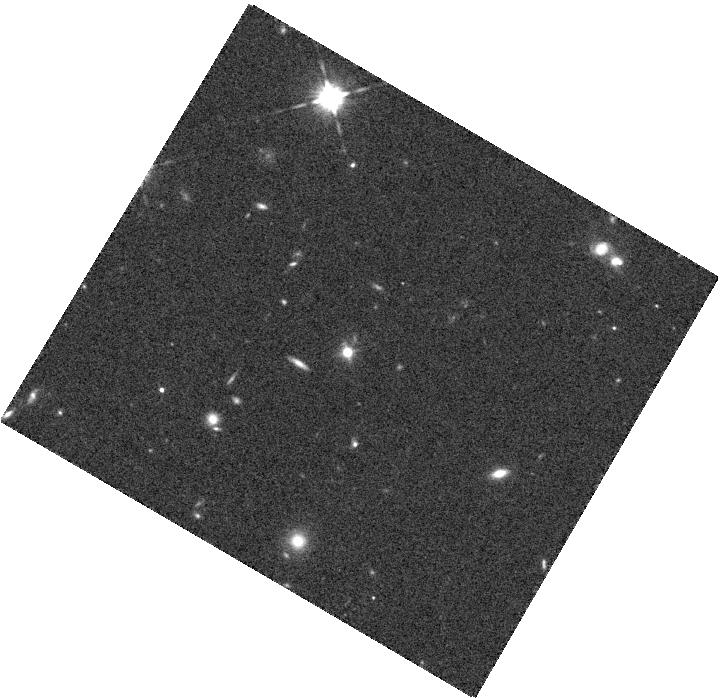
Target: SDSSJ155427. Instrument: WFC3/IR. Filter: F125W. Exposure: 6 min. Observation ID: hst_13729_45_wfc3_ir_f125w_ick545

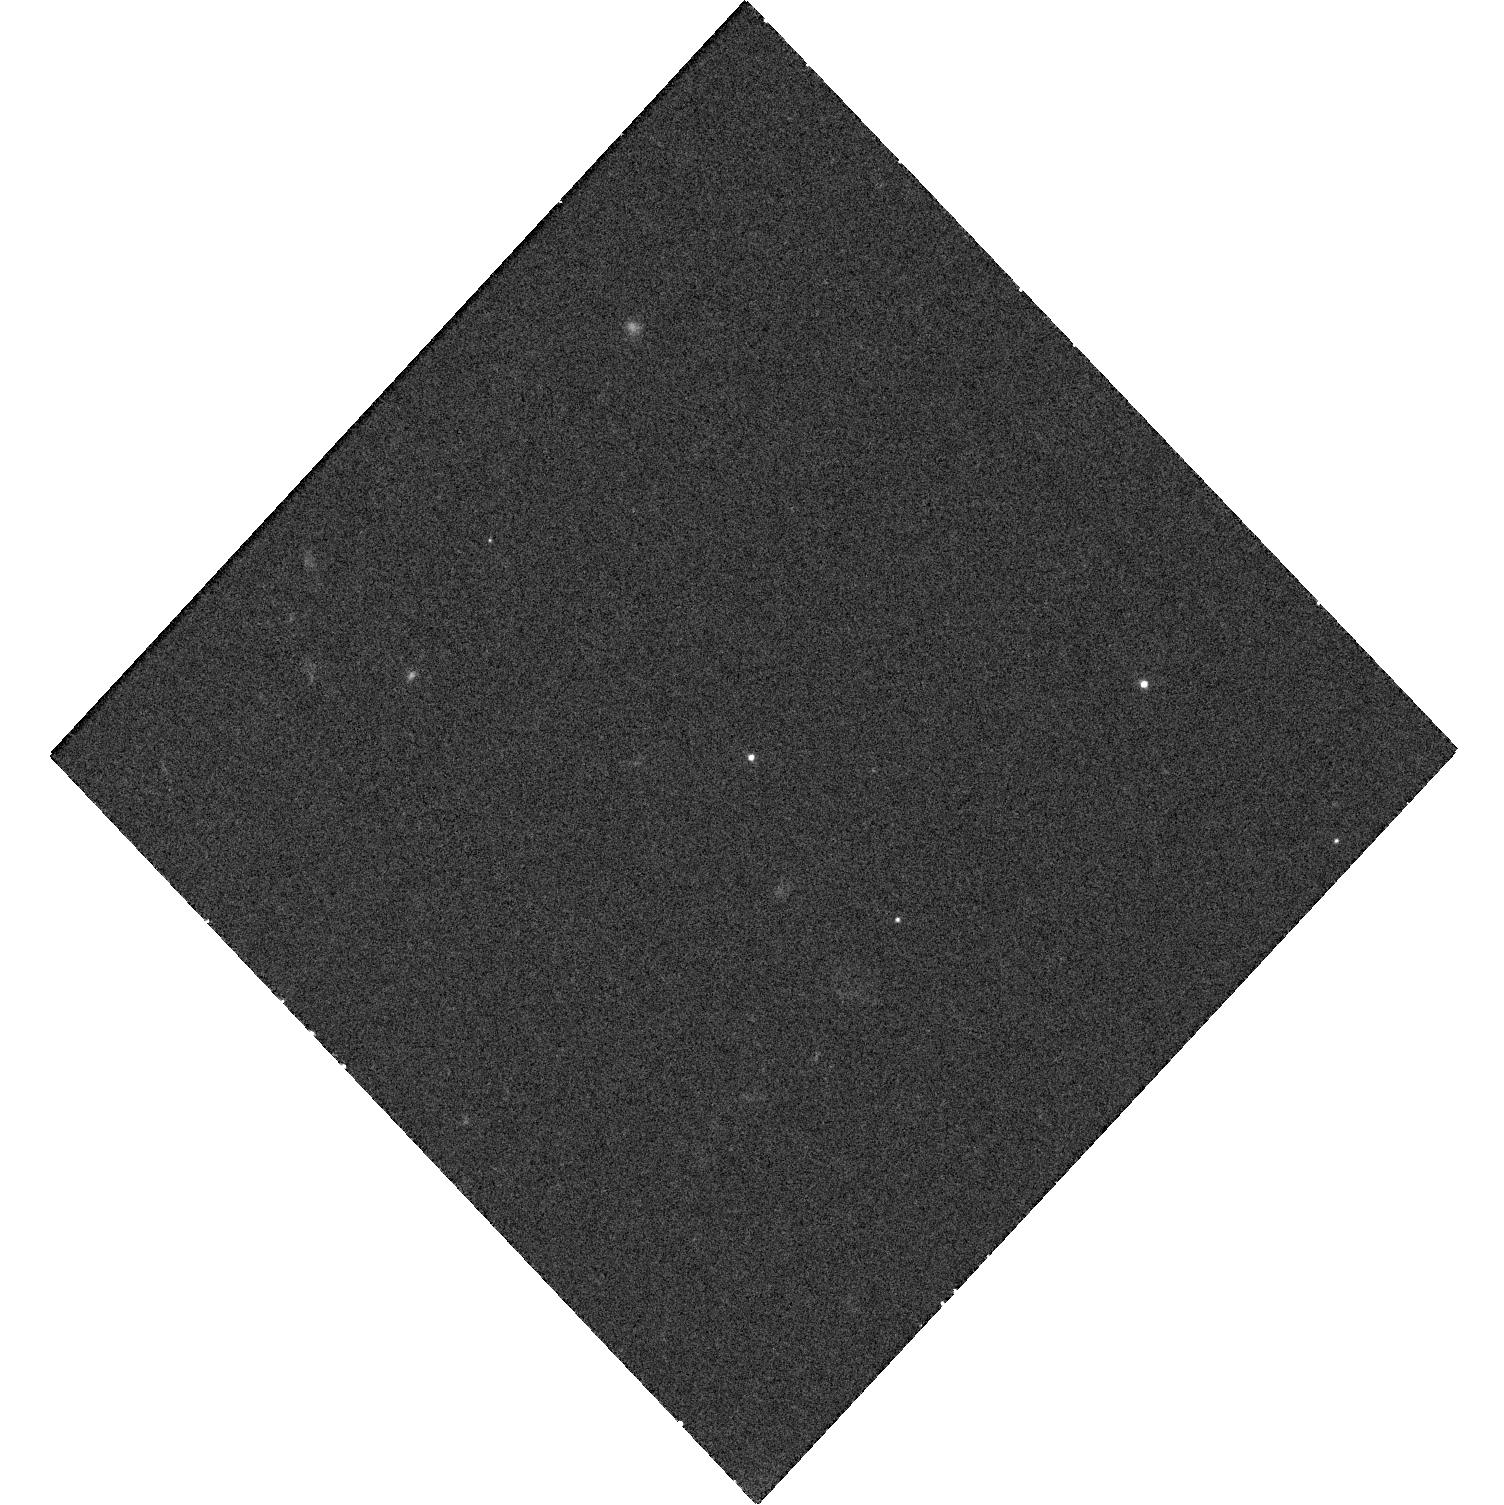
Target: PS1-12BWL. Instrument: WFC3/UVIS. Filter: F475X. Exposure: 20 min. Observation ID: hst_13729_01_wfc3_uvis_f475x_ick501

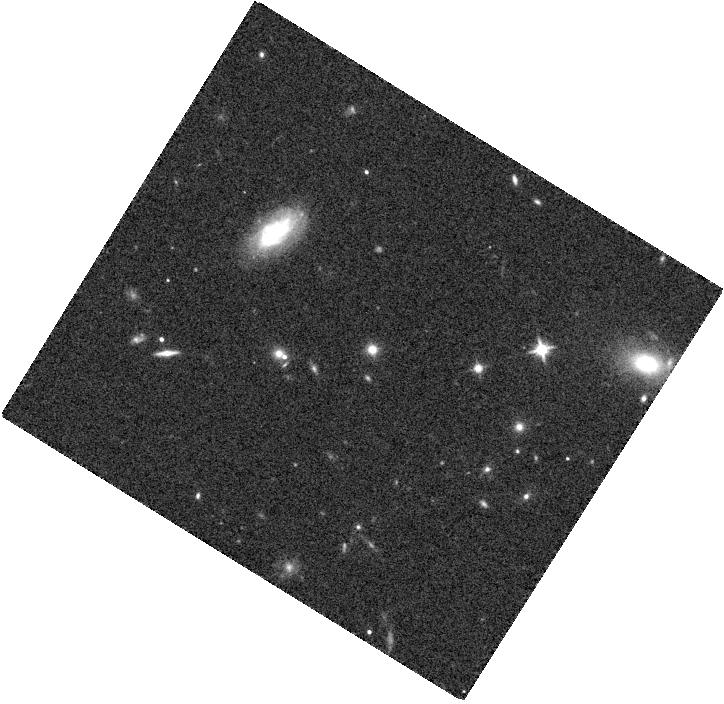
Target: PS1-12AJX. Instrument: WFC3/IR. Filter: F125W. Exposure: 6 min. Observation ID: hst_13729_41_wfc3_ir_f125w_ick541

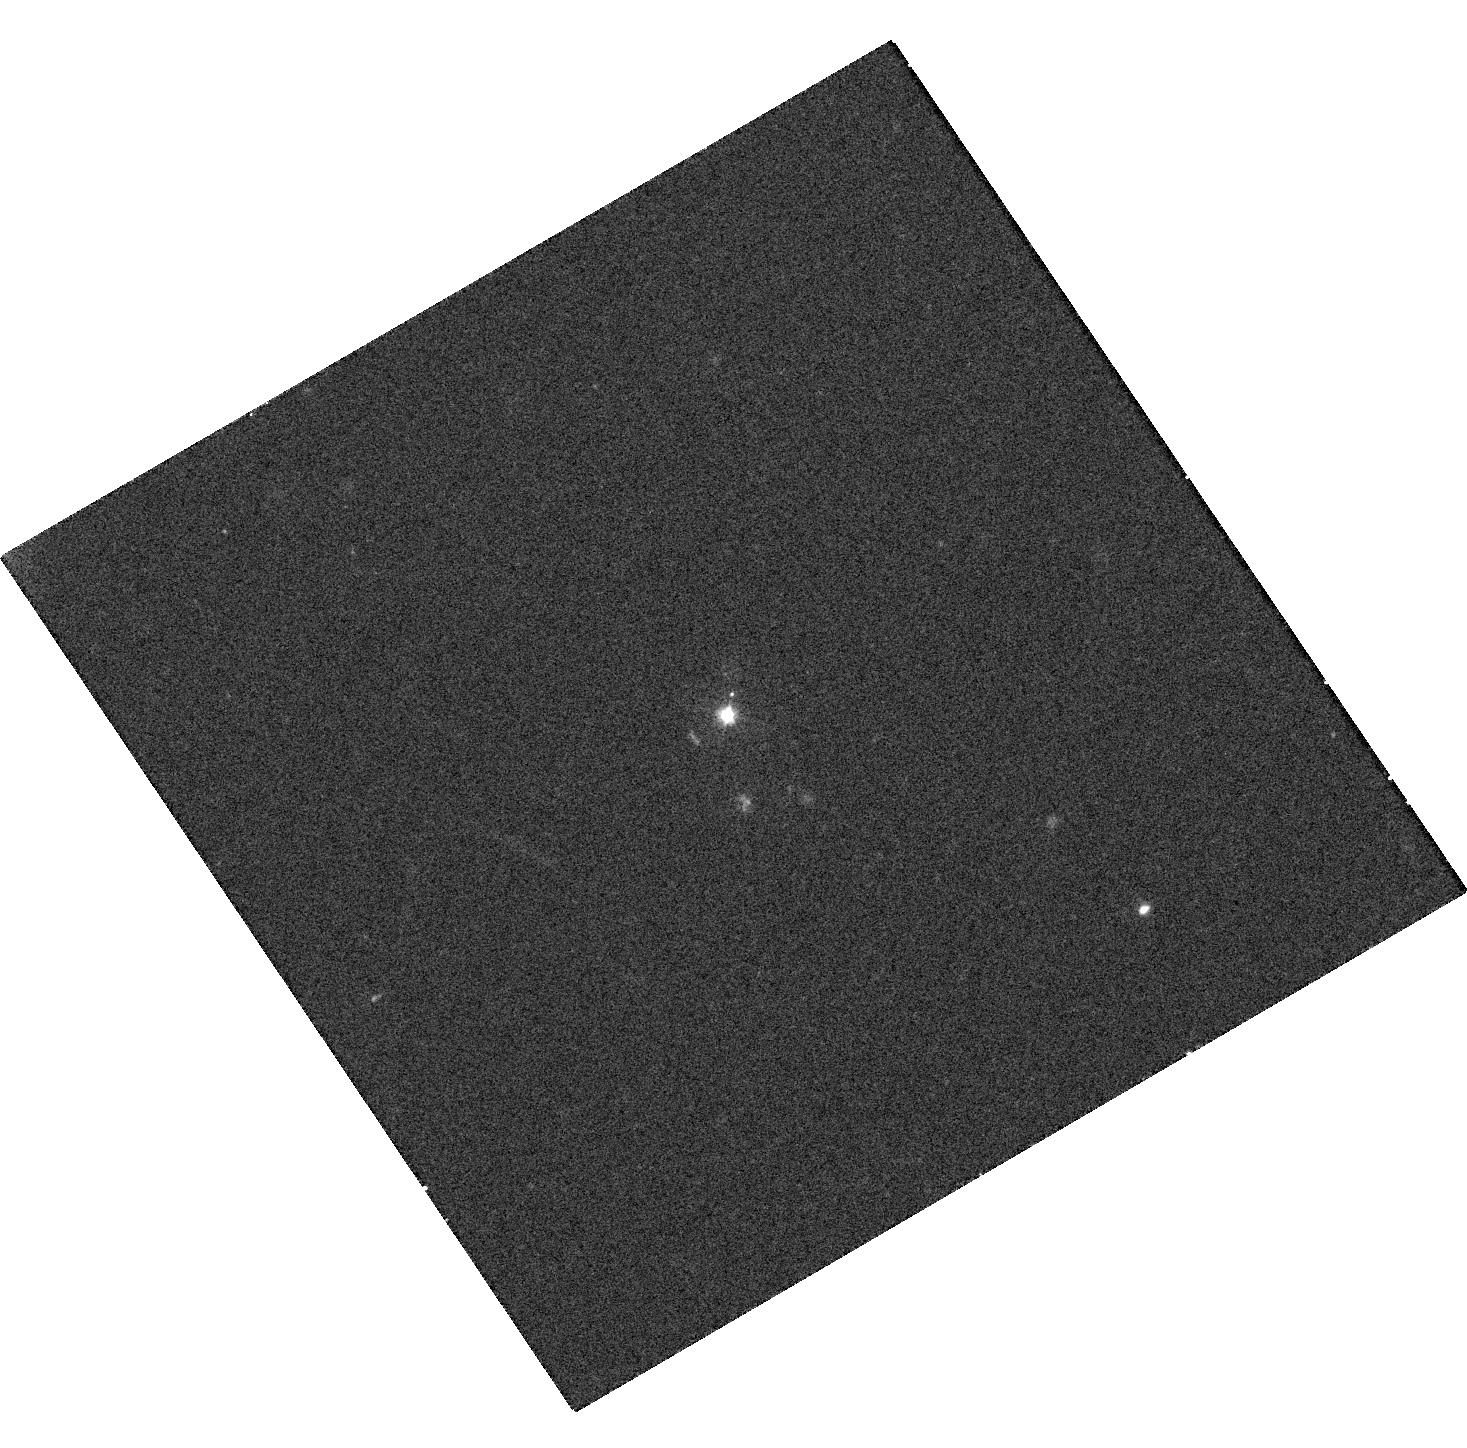
Target: PS1-12EL. Instrument: WFC3/UVIS. Filter: F475X. Exposure: 20 min. Observation ID: hst_13729_03_wfc3_uvis_f475x_ick503

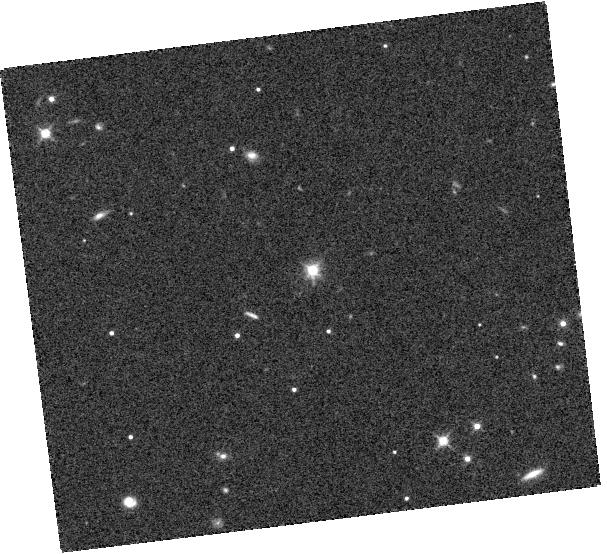
Target: PS1-12BCB. Instrument: WFC3/IR. Filter: F125W. Exposure: 6 min. Observation ID: hst_13729_50_wfc3_ir_f125w_ick550

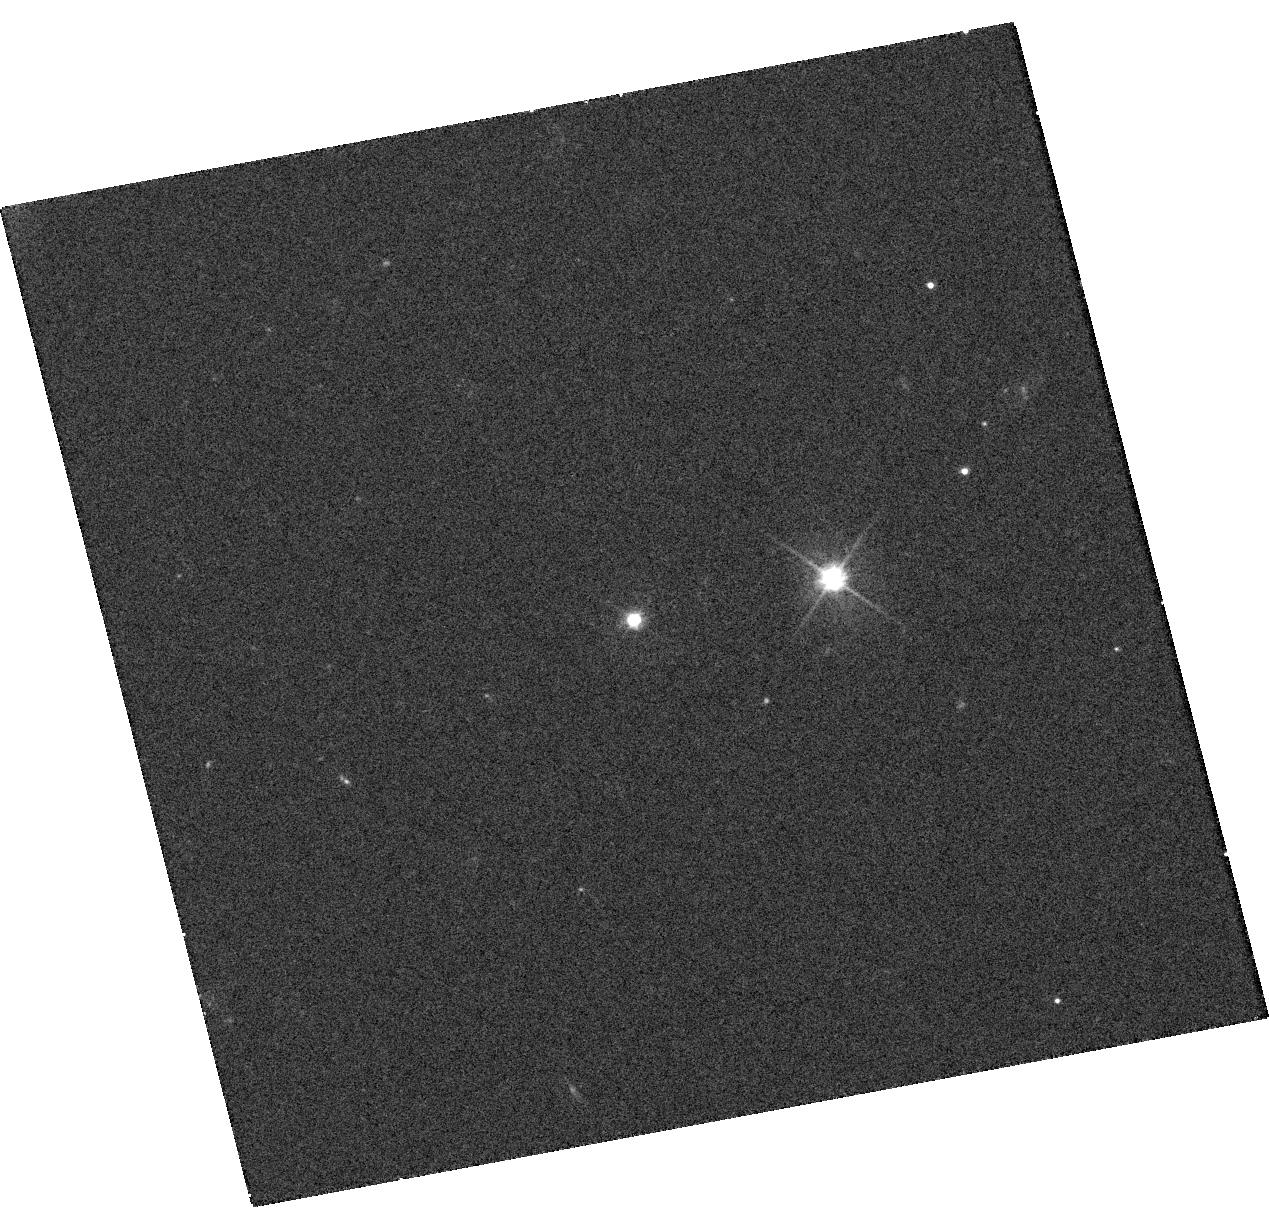
Target: PS1-12BZM. Instrument: WFC3/UVIS. Filter: F475X. Exposure: 20 min. Observation ID: hst_13729_52_wfc3_uvis_f475x_ick552

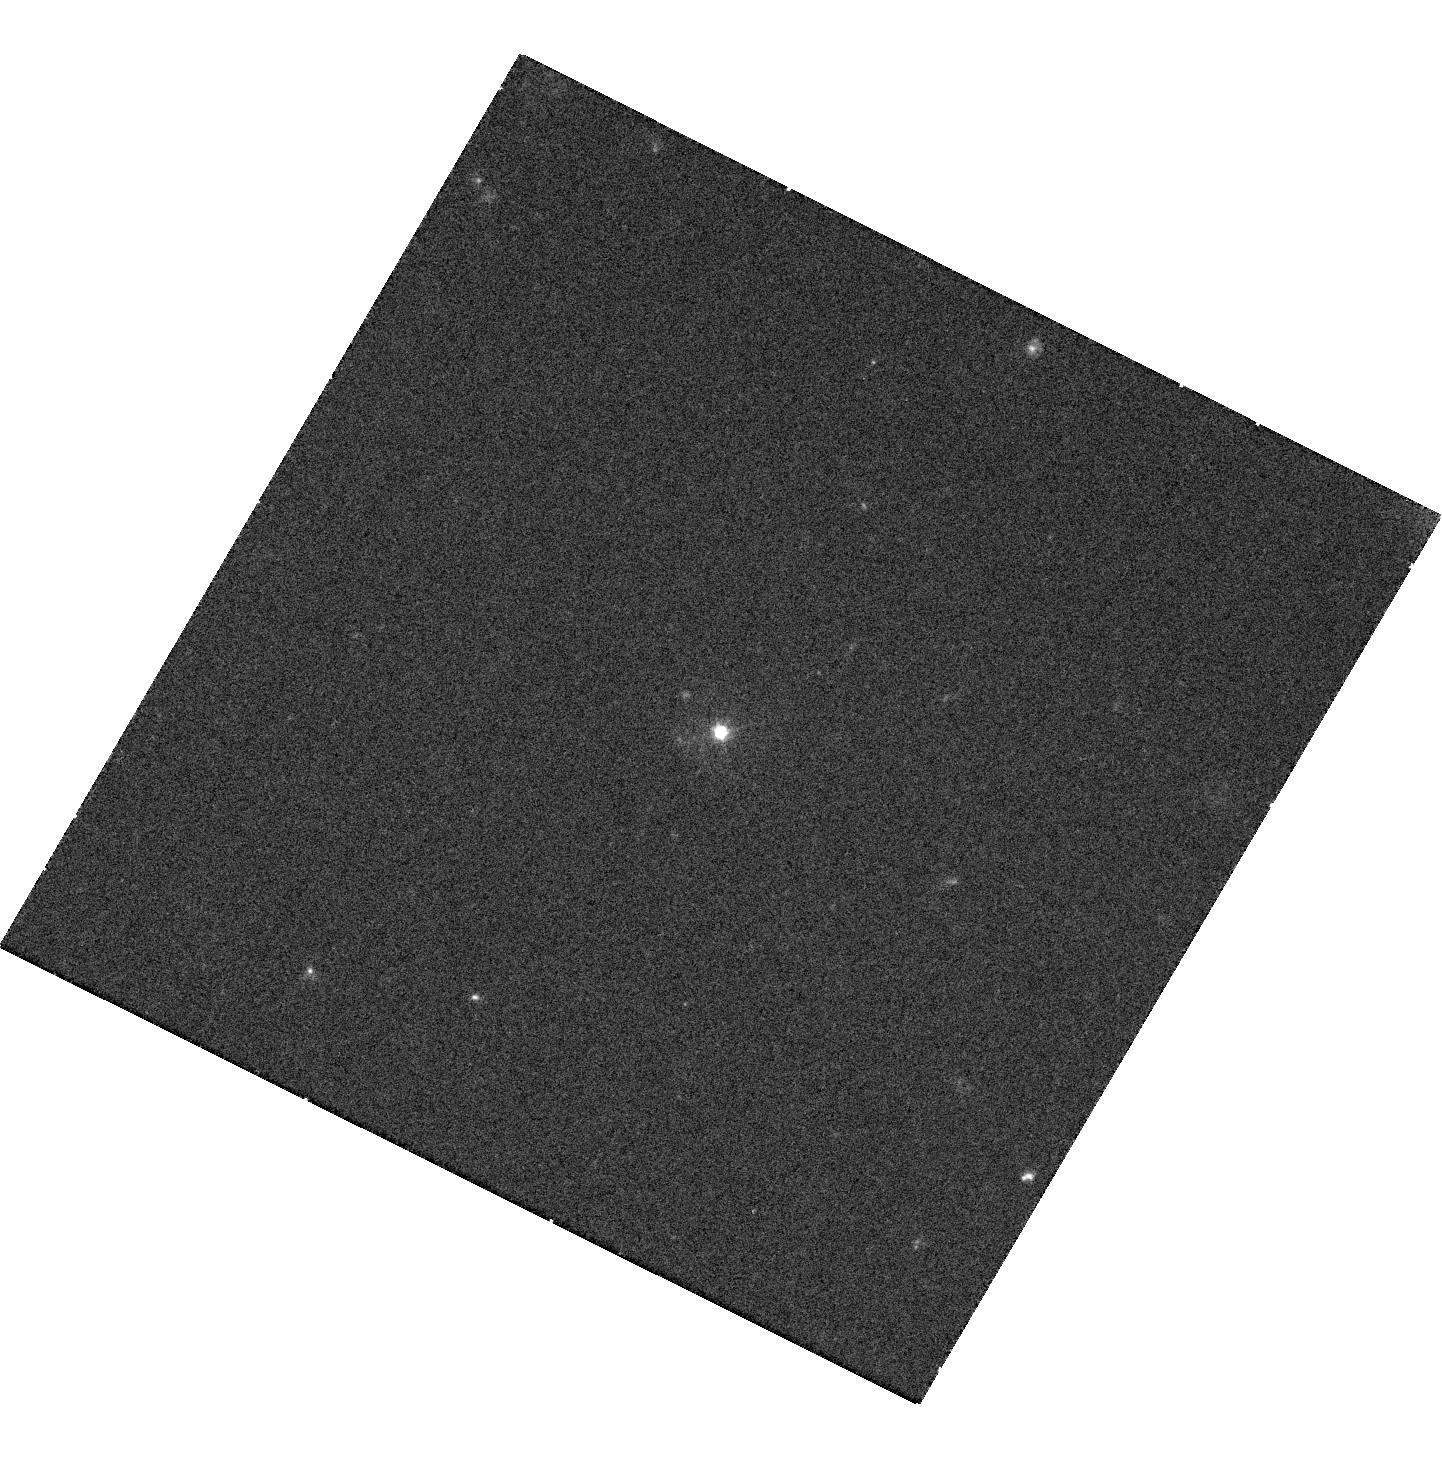
Target: PS1-12OP. Instrument: WFC3/UVIS. Filter: F475X. Exposure: 20 min. Observation ID: hst_13729_12_wfc3_uvis_f475x_ick512

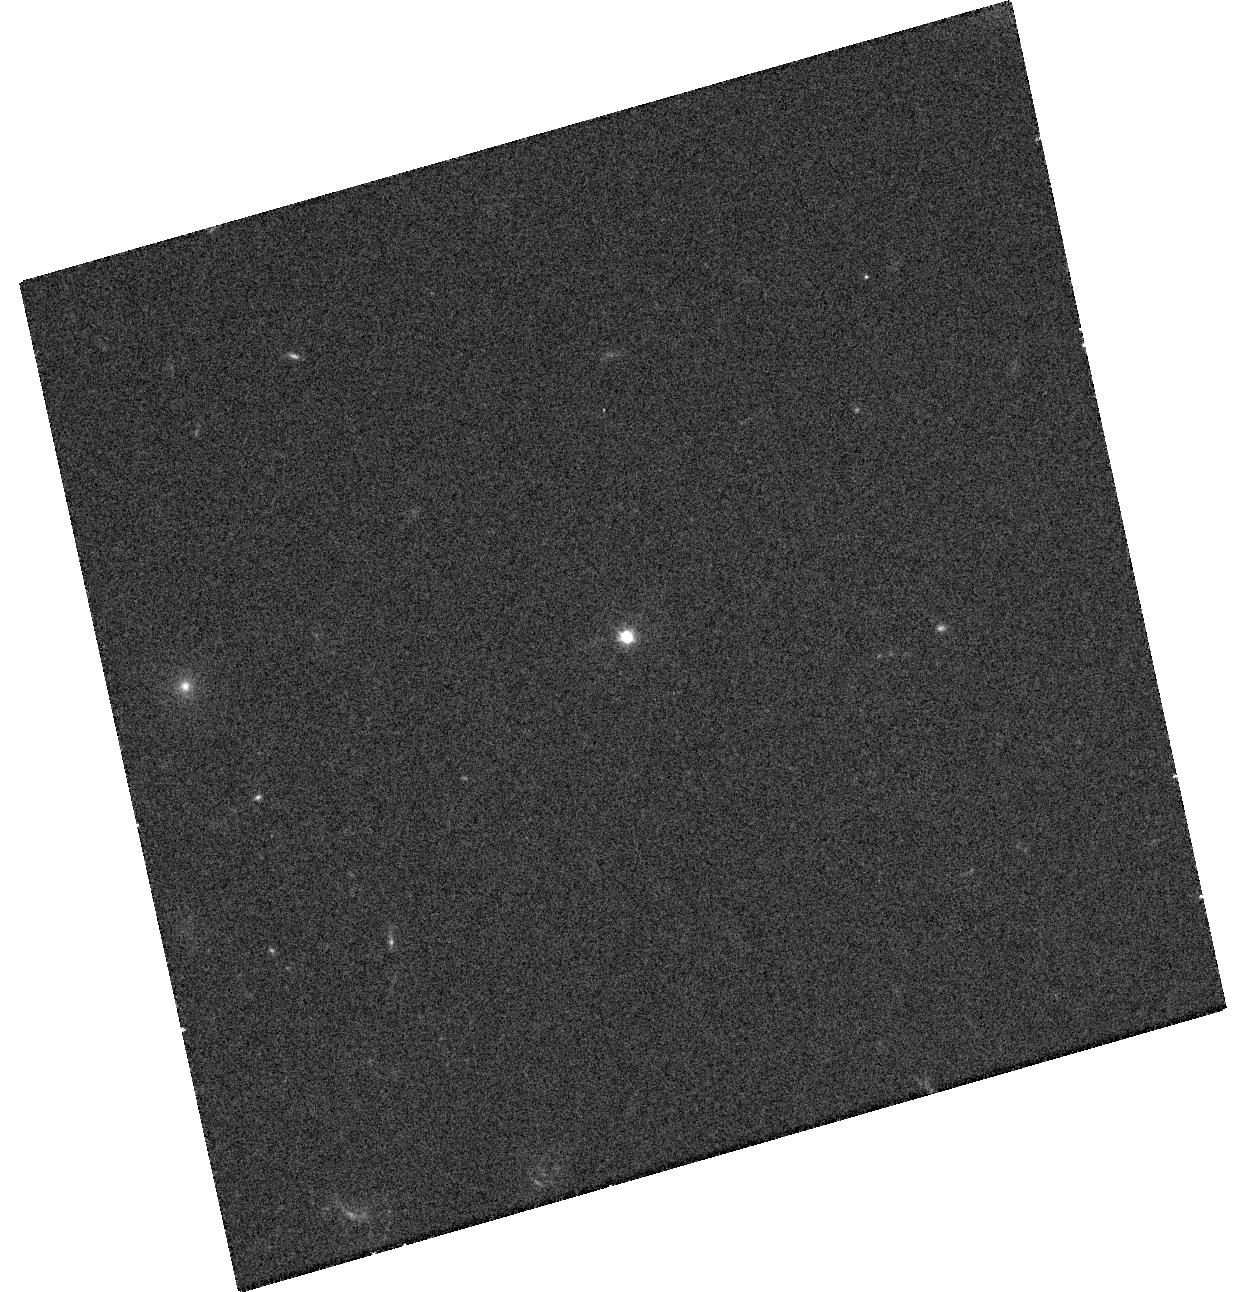
Target: PS1-12AGW. Instrument: WFC3/UVIS. Filter: F475X. Exposure: 20 min. Observation ID: hst_13729_39_wfc3_uvis_f475x_ick539

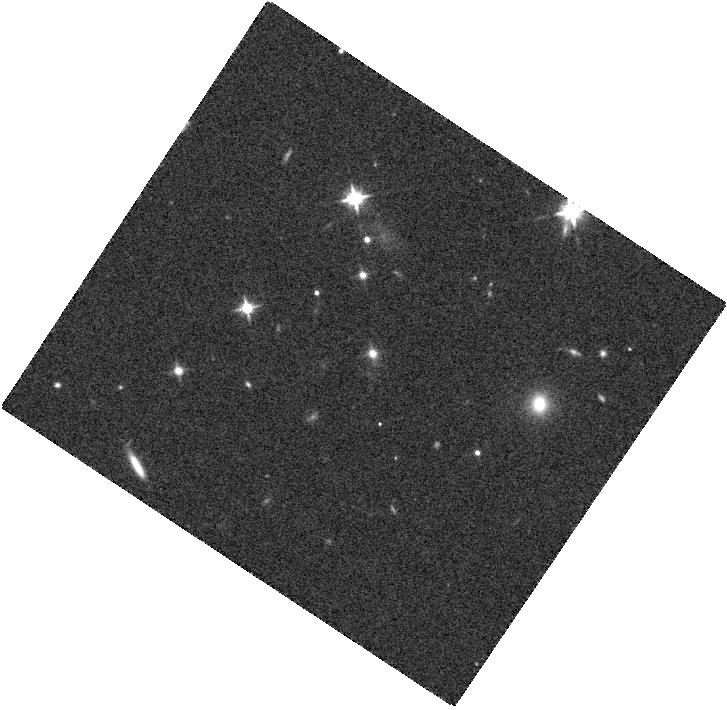
Target: PS1-12AHA. Instrument: WFC3/IR. Filter: F125W. Exposure: 6 min. Observation ID: hst_13729_46_wfc3_ir_f125w_ick546

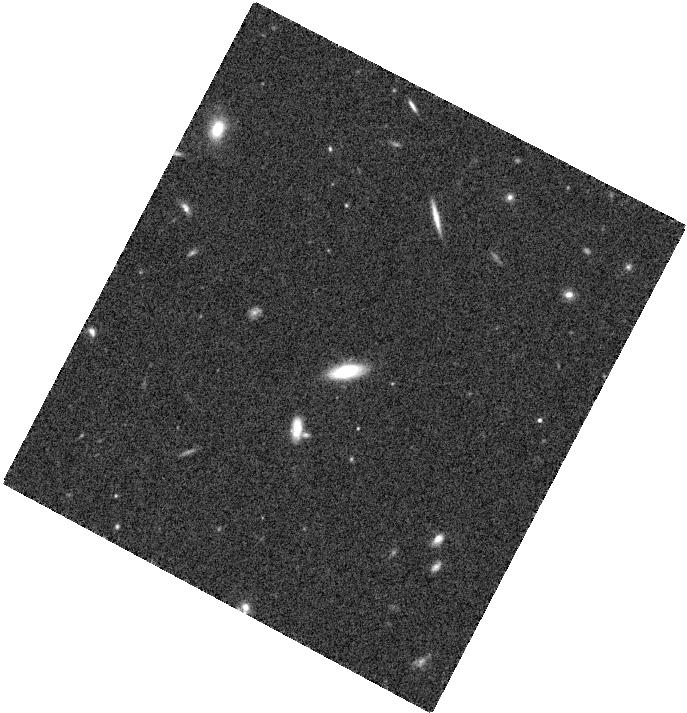
Target: PS1-13TY. Instrument: WFC3/IR. Filter: F125W. Exposure: 6 min. Observation ID: hst_13729_23_wfc3_ir_f125w_ick523

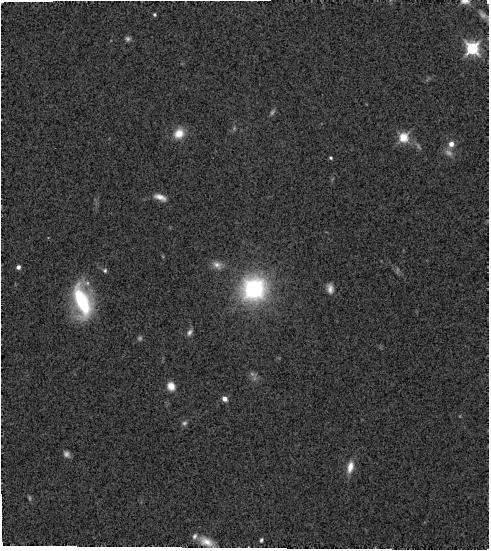
Target: PS1-12BJX. Instrument: WFC3/IR. Filter: F125W. Exposure: 6 min. Observation ID: hst_13729_51_wfc3_ir_f125w_ick551

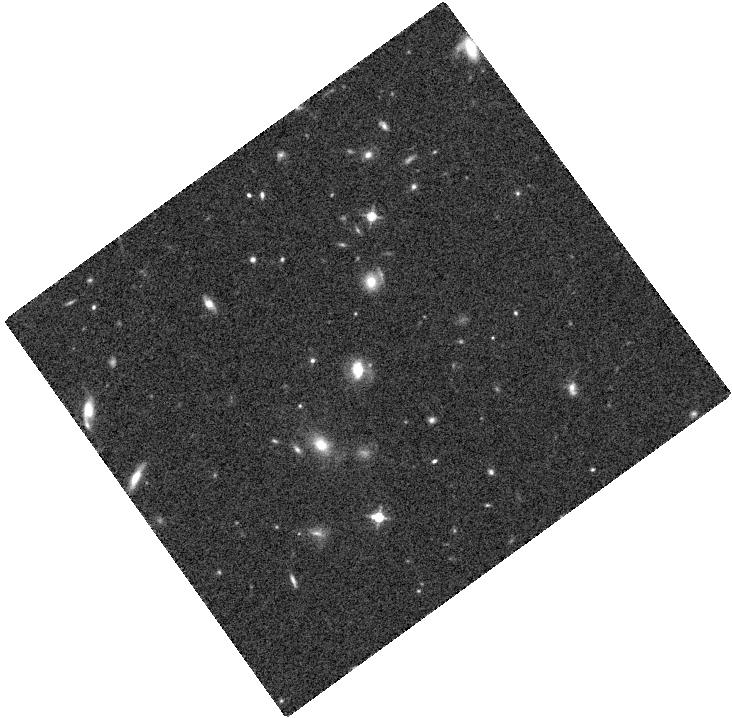
Target: PS1-12YT. Instrument: WFC3/IR. Filter: F125W. Exposure: 6 min. Observation ID: hst_13729_34_wfc3_ir_f125w_ick534

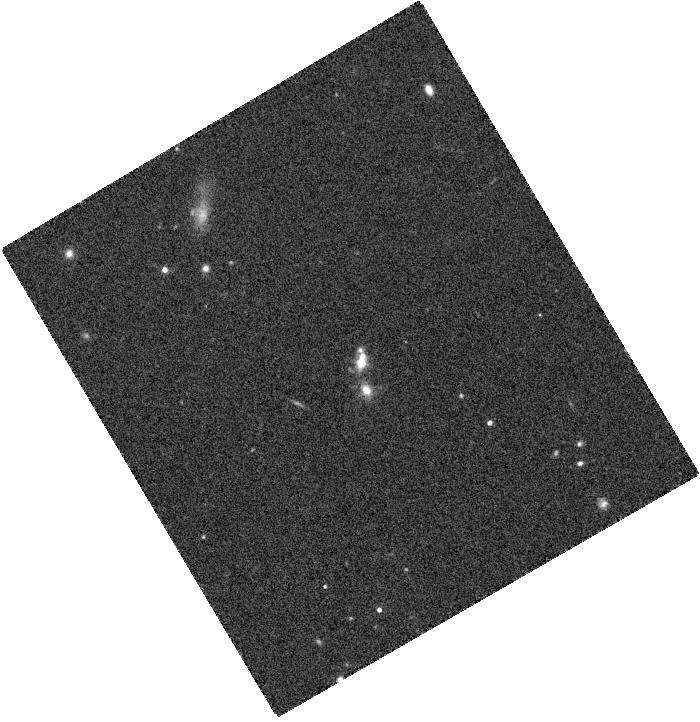
Target: PS1-12EL. Instrument: WFC3/IR. Filter: F125W. Exposure: 6 min. Observation ID: hst_13729_03_wfc3_ir_f125w_ick503

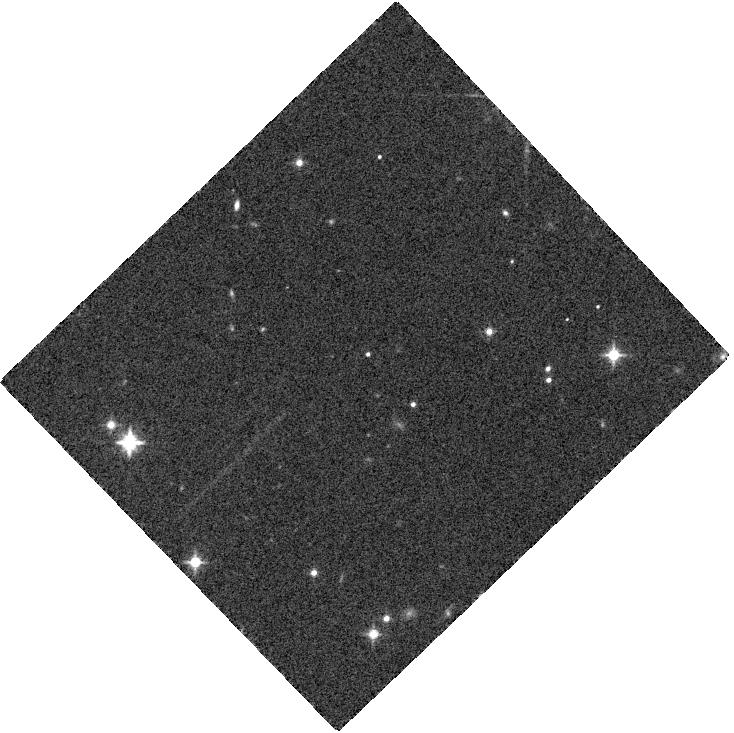
Target: PS1-12BWL. Instrument: WFC3/IR. Filter: F125W. Exposure: 6 min. Observation ID: hst_13729_01_wfc3_ir_f125w_ick501

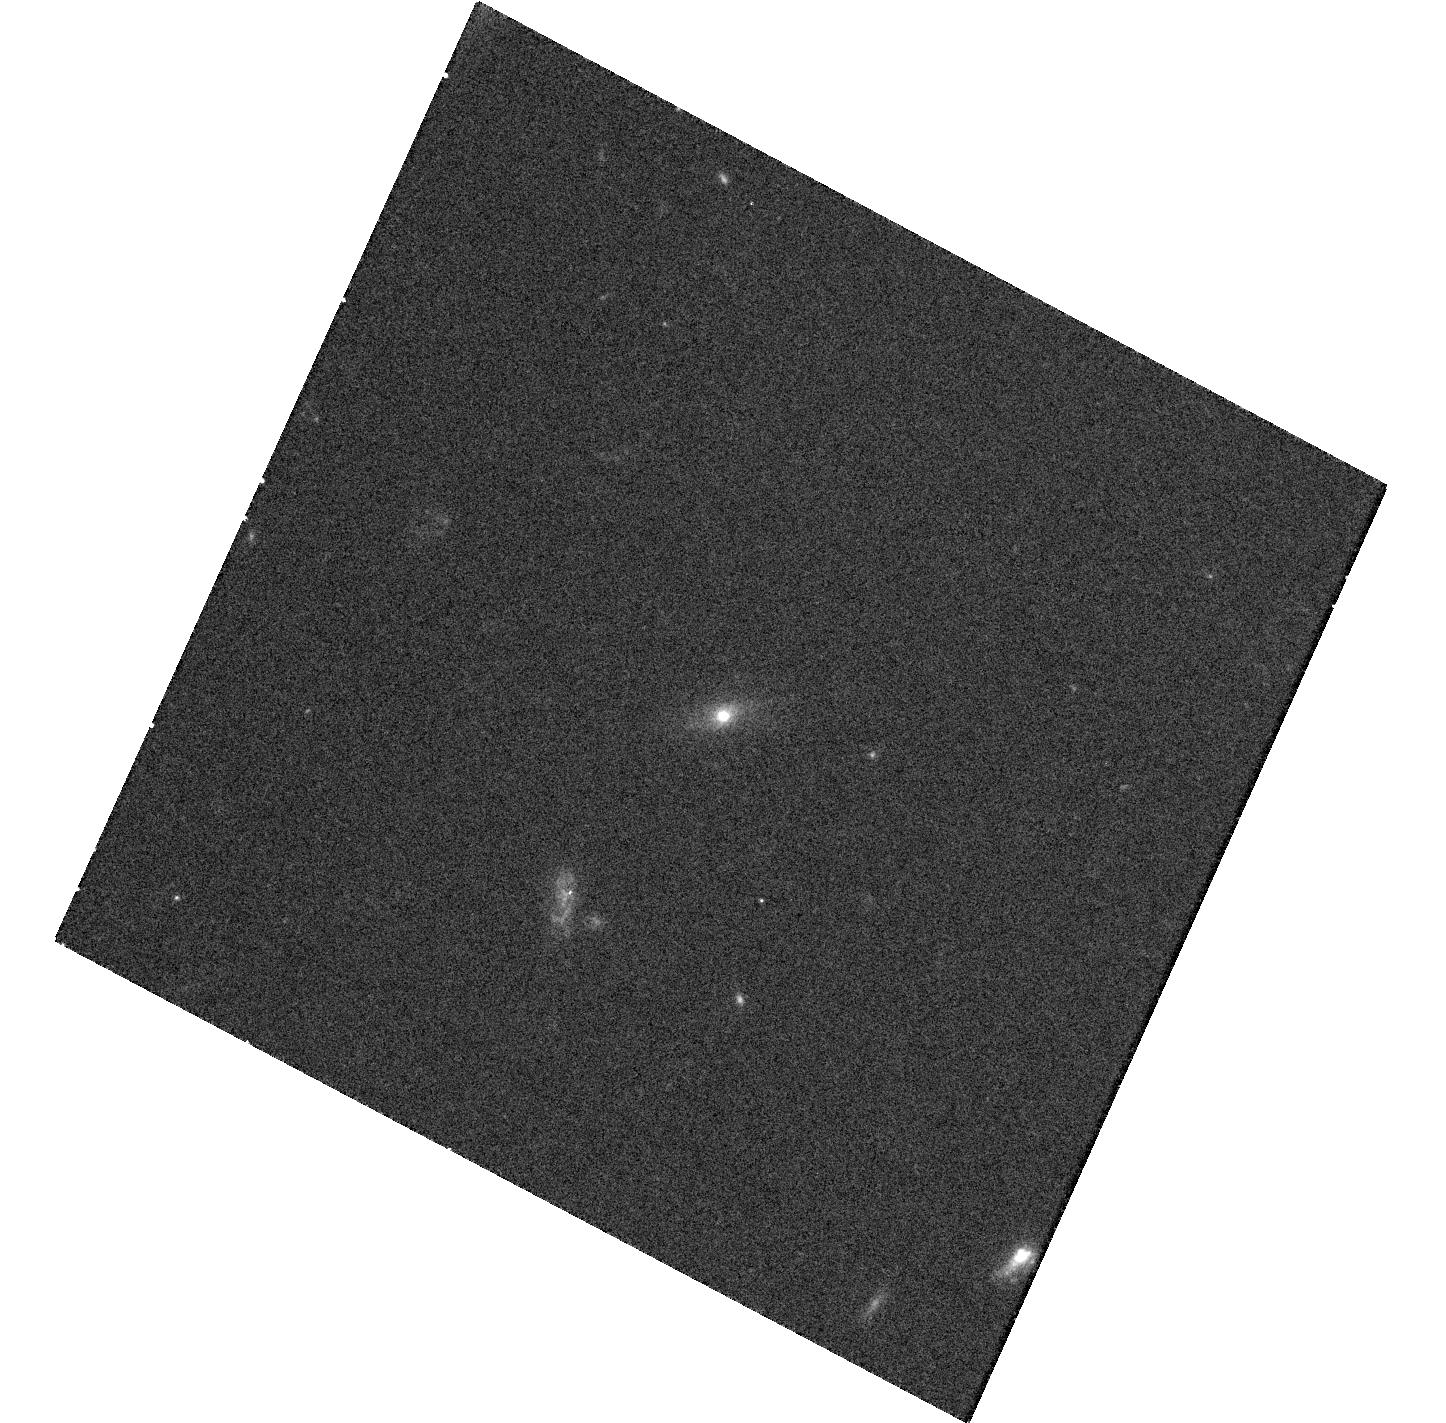
Target: PS1-13TY. Instrument: WFC3/UVIS. Filter: F475X. Exposure: 20 min. Observation ID: hst_13729_23_wfc3_uvis_f475x_ick523

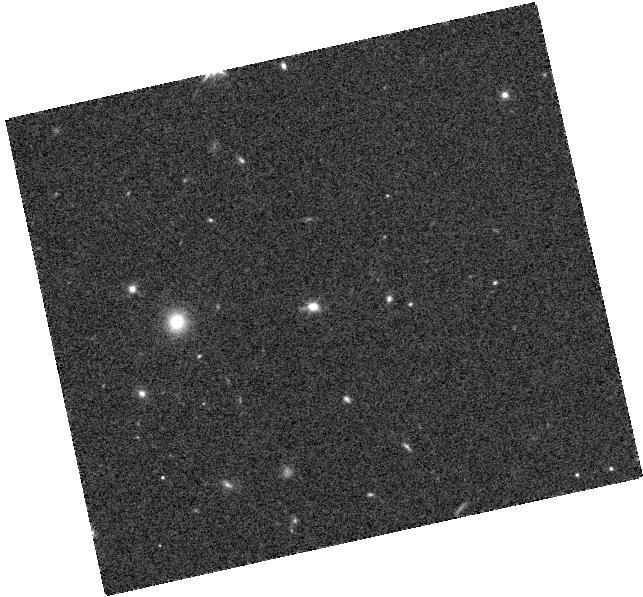
Target: PS1-12AGW. Instrument: WFC3/IR. Filter: F125W. Exposure: 6 min. Observation ID: hst_13729_39_wfc3_ir_f125w_ick539

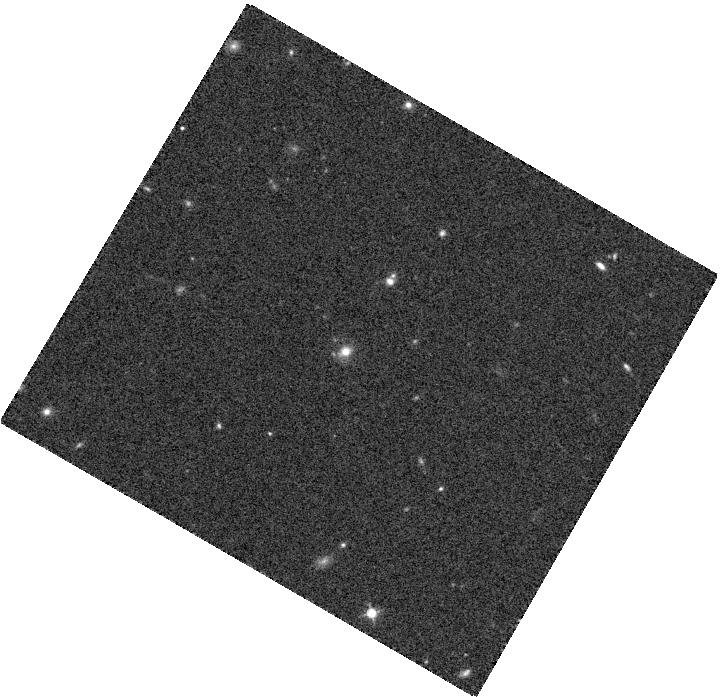
Target: PS1-12OP. Instrument: WFC3/IR. Filter: F125W. Exposure: 6 min. Observation ID: hst_13729_12_wfc3_ir_f125w_ick512

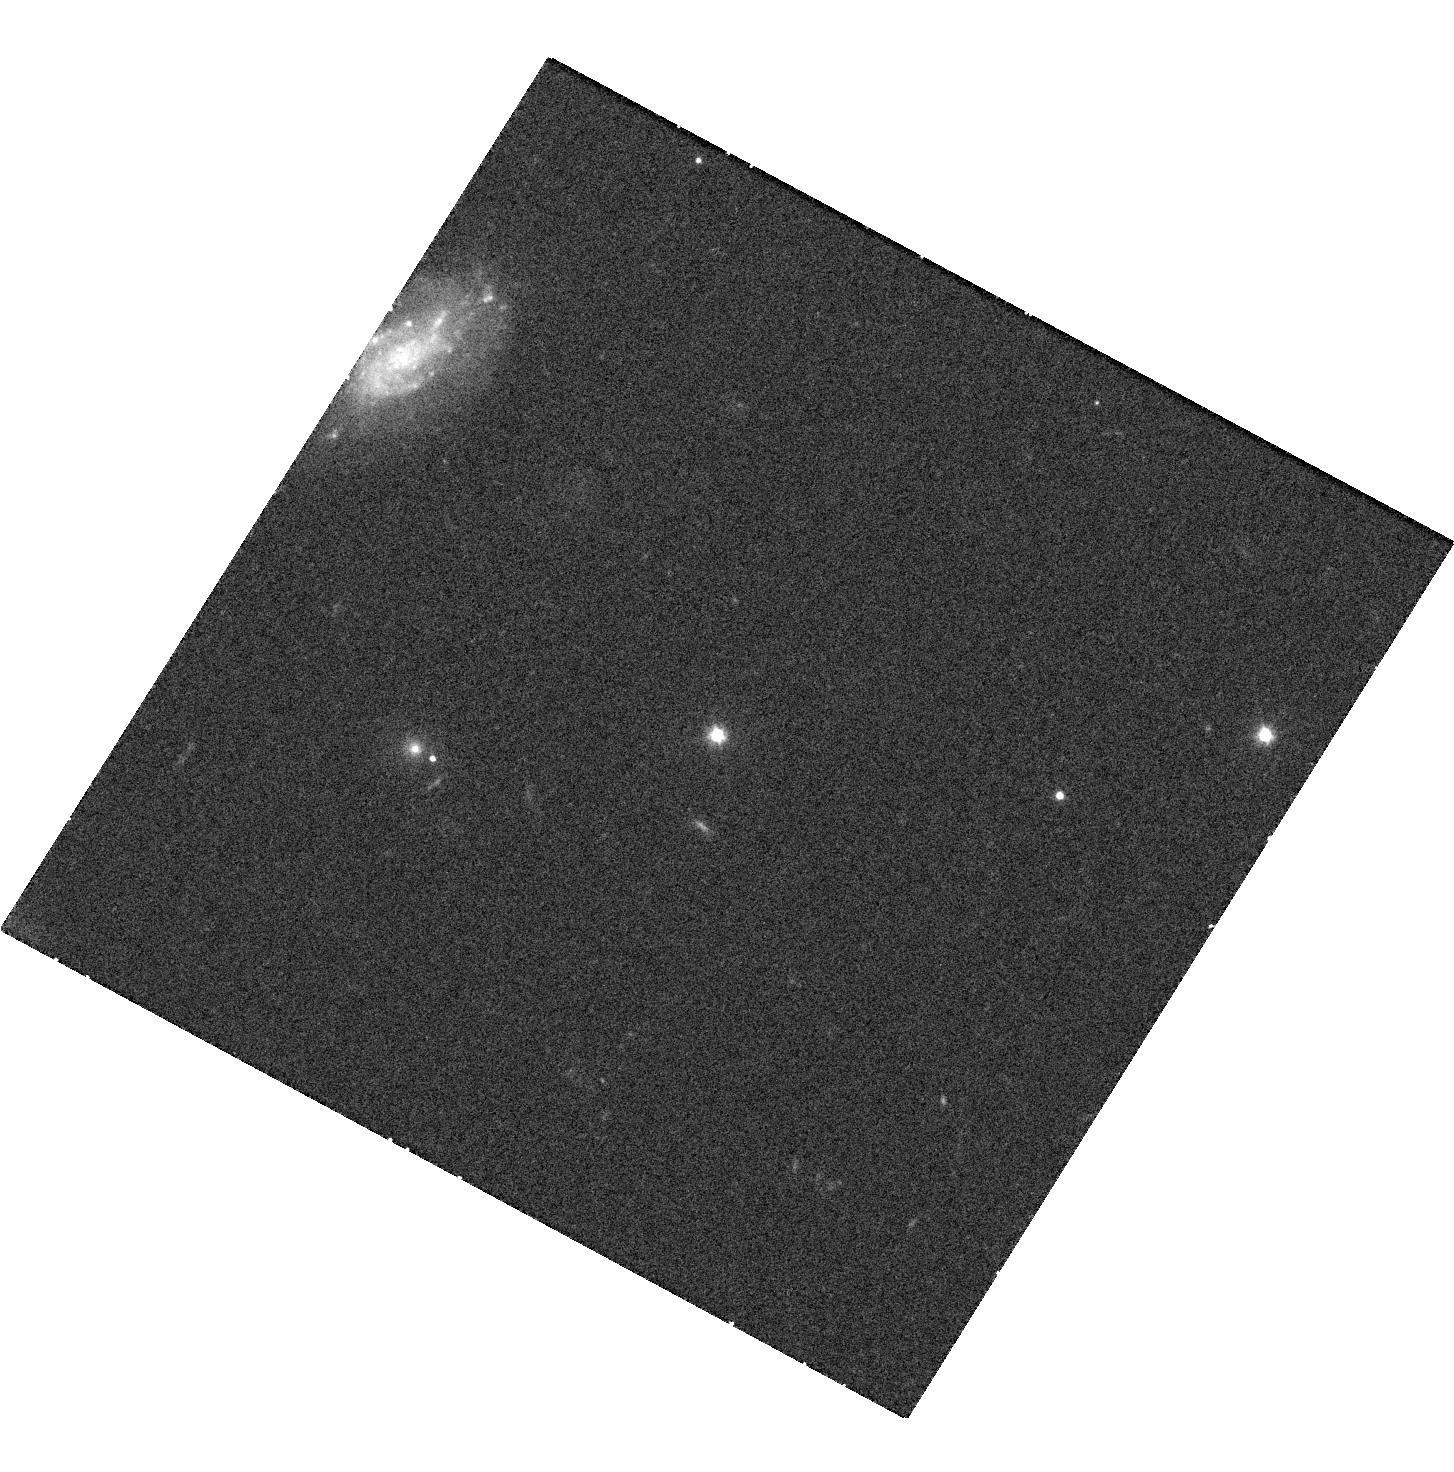
Target: PS1-12AJX. Instrument: WFC3/UVIS. Filter: F475X. Exposure: 20 min. Observation ID: hst_13729_41_wfc3_uvis_f475x_ick541

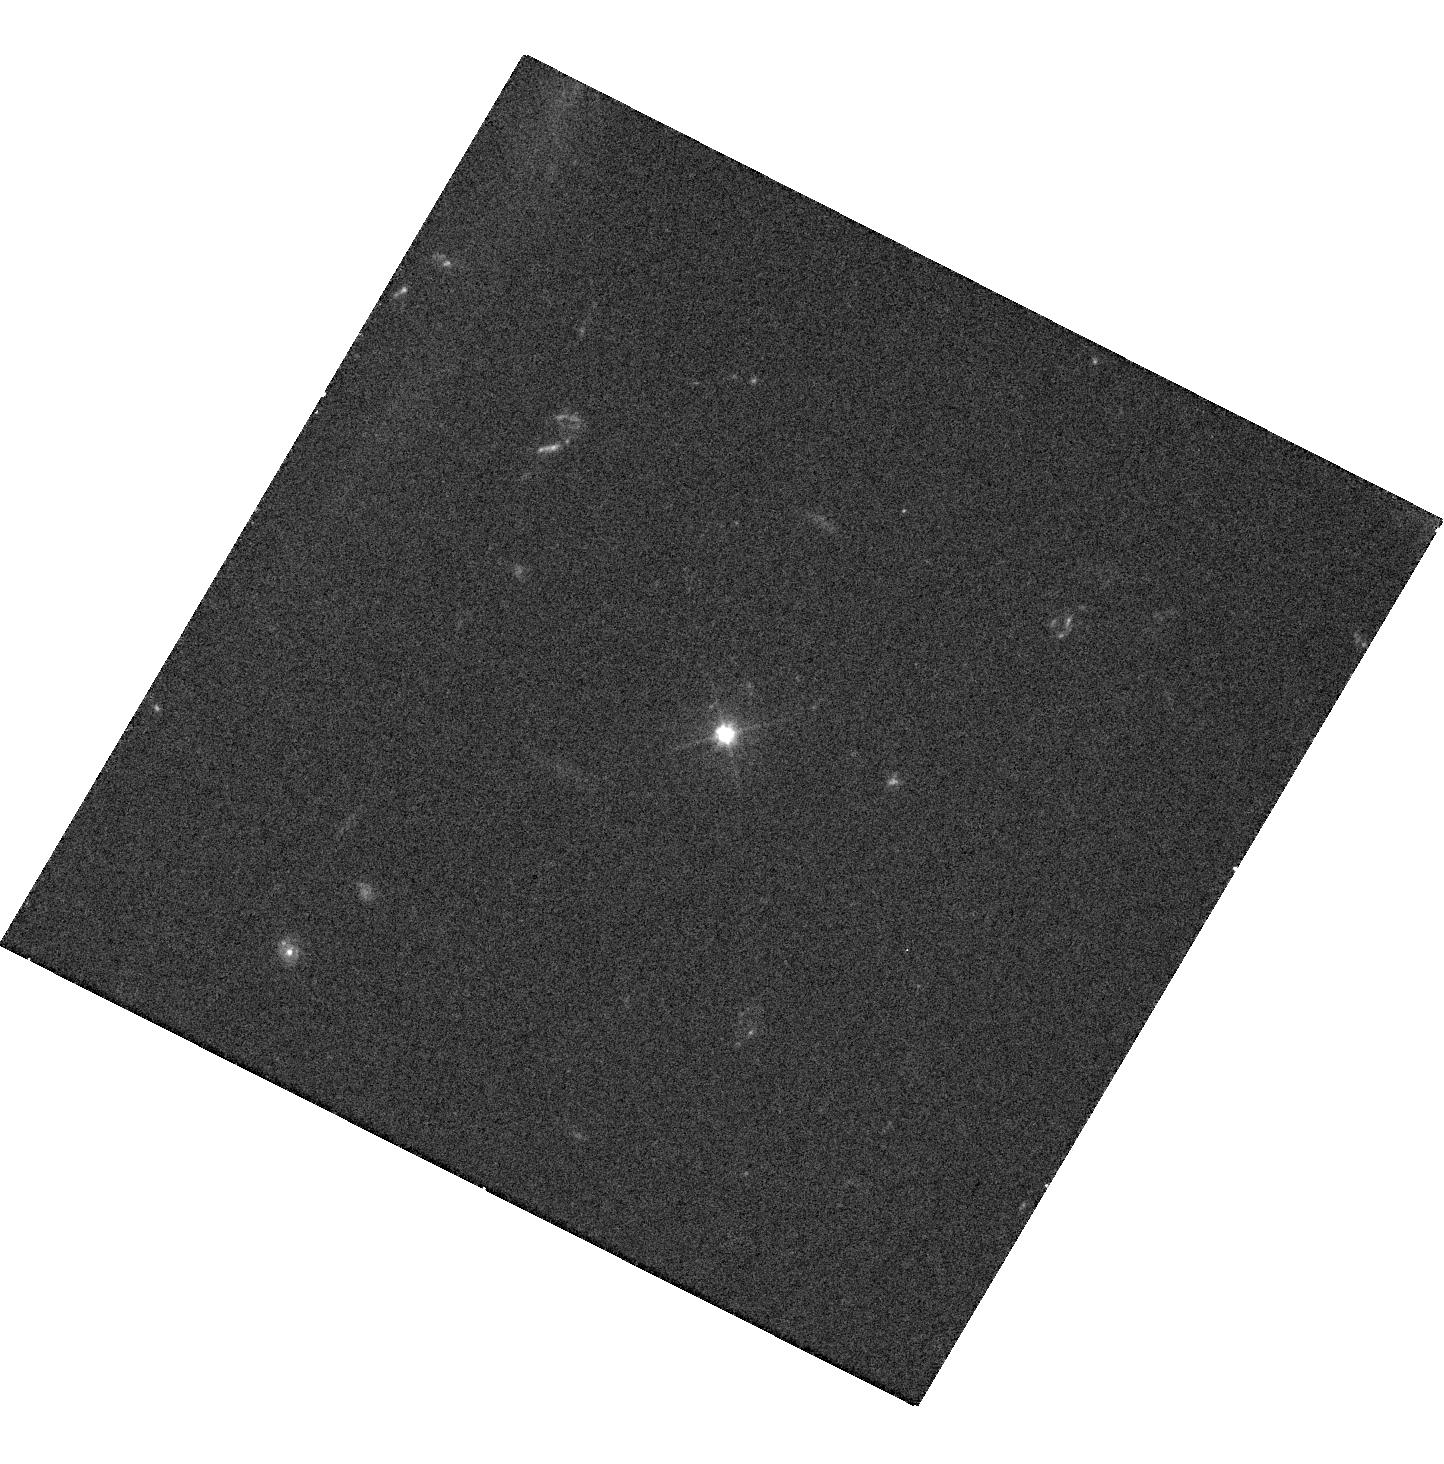
Target: SDSSJ155427. Instrument: WFC3/UVIS. Filter: F475X. Exposure: 20 min. Observation ID: hst_13729_45_wfc3_uvis_f475x_ick545

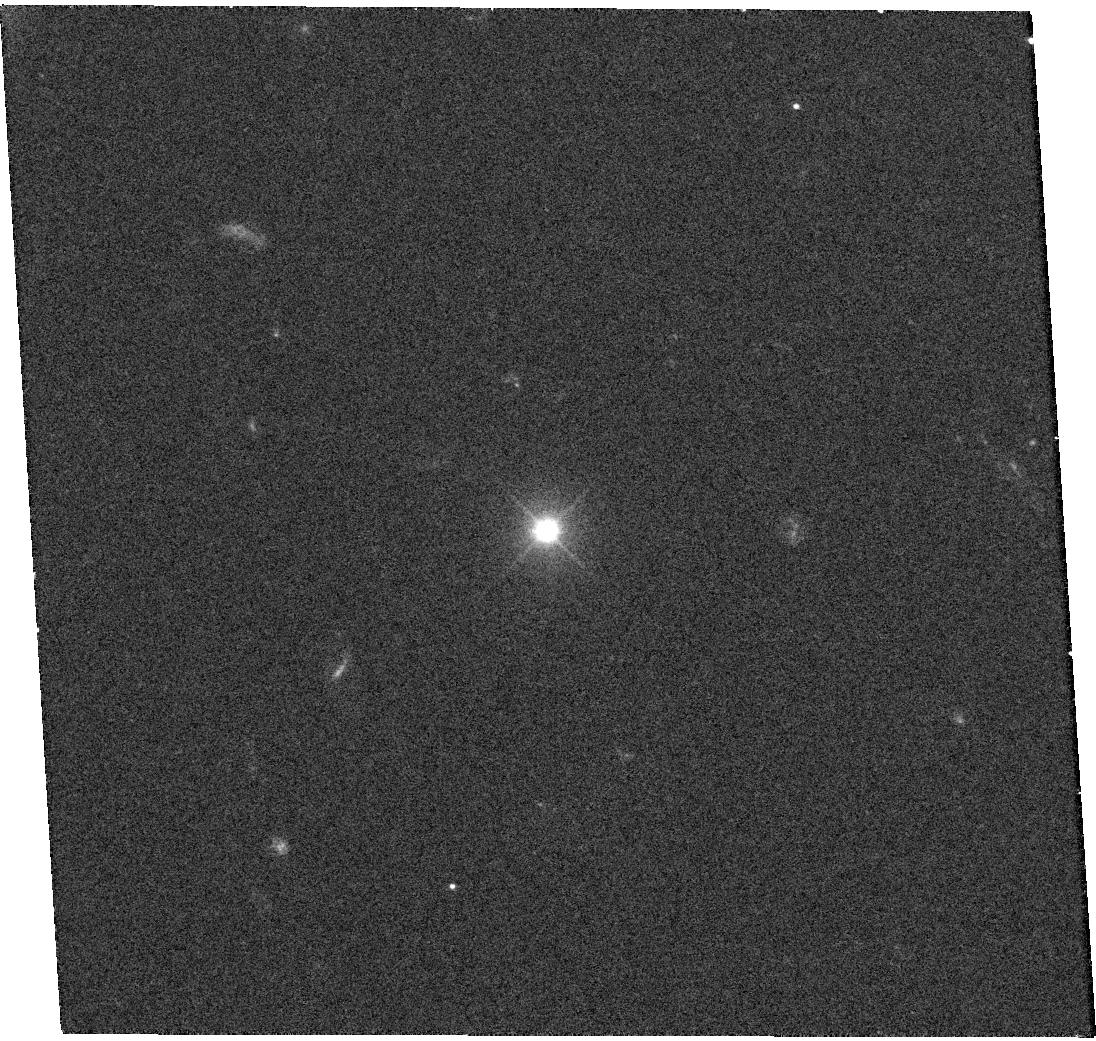
Target: PS1-12BJX. Instrument: WFC3/UVIS. Filter: F475X. Exposure: 20 min. Observation ID: hst_13729_51_wfc3_uvis_f475x_ick551

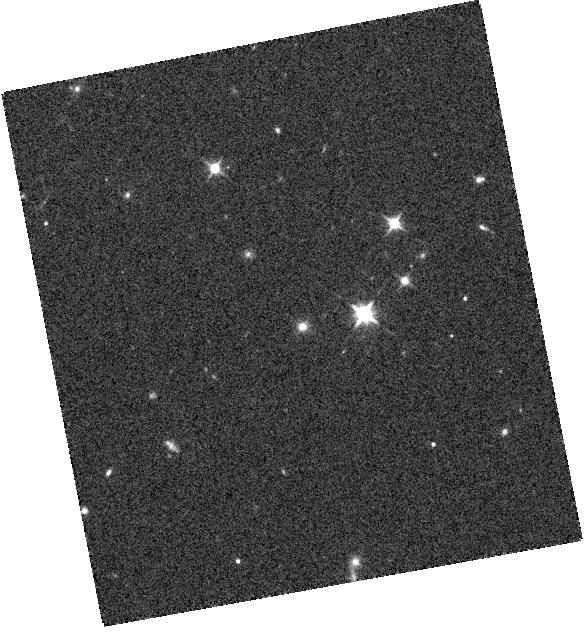
Target: PS1-12BZM. Instrument: WFC3/IR. Filter: F125W. Exposure: 6 min. Observation ID: hst_13729_52_wfc3_ir_f125w_ick552

Slow-blue PanSTARRS transients : high amplification microlens events? (PI: Lawrence, Andy)

With PanSTARRS-1 we have discovered a new class of extreme, rare, extragalactic transients which we believe represent Seyfert-like AGN at z=1 amplified by factors of 4-100 by microlensing in foreground galaxies at z=0.25. The source should be partially resolved by the lens, leading to colour and spectroscopic trends during the decay and so providing a new and unique handle on the size and structure of the accretion disc and the broad line region. HST is the only facility capable of testing this hypothesis; we should see a typical AGN offset of a few tenths of an arcsecond from the centroid of the blue light, and signs of two galaxies of very different colour that dominate B-band and J-band respectively. An HST snapshot survey will test the hypothesis, measure the sizes and luminosities of foreground galaxies, set baseline AGN level to constrain lens models, and show us how to design future more detailed studies.